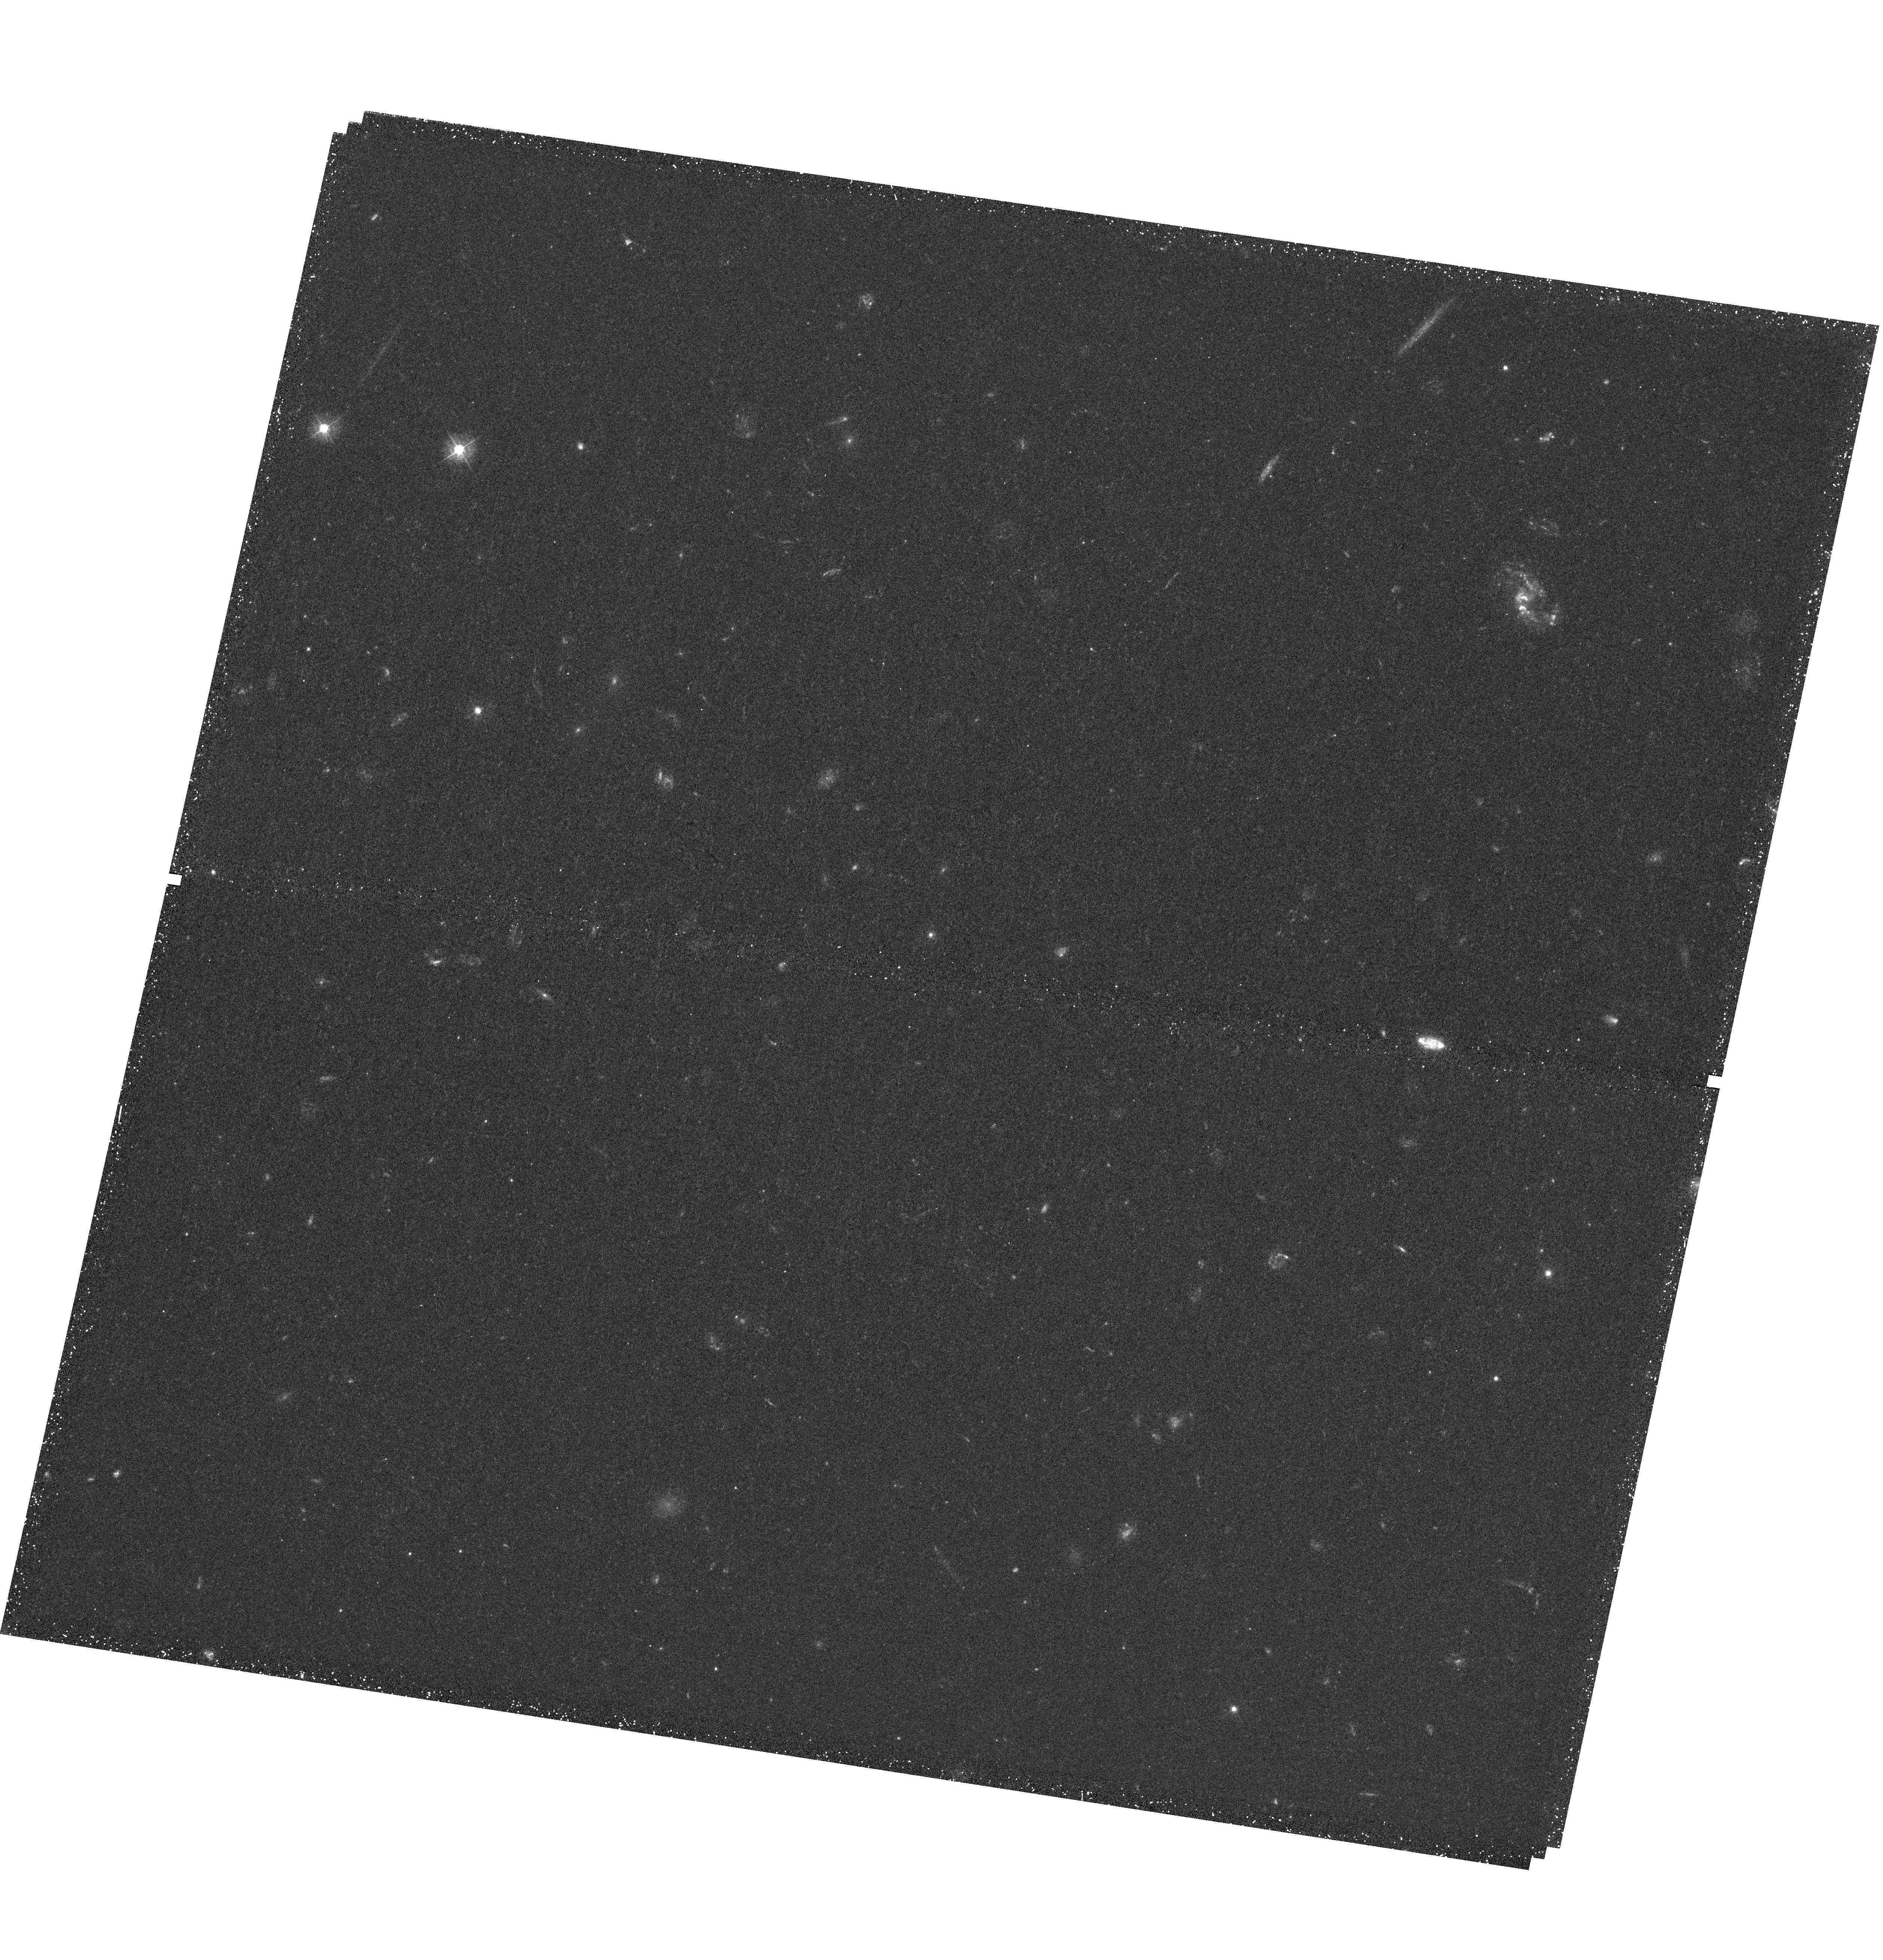
Target: SG1120-12B
Instrument: WFC3/UVIS
Filter: F390W
Exposure: 44 min
Observation ID: hst_12470_07_wfc3_uvis_f390w_ibrg07

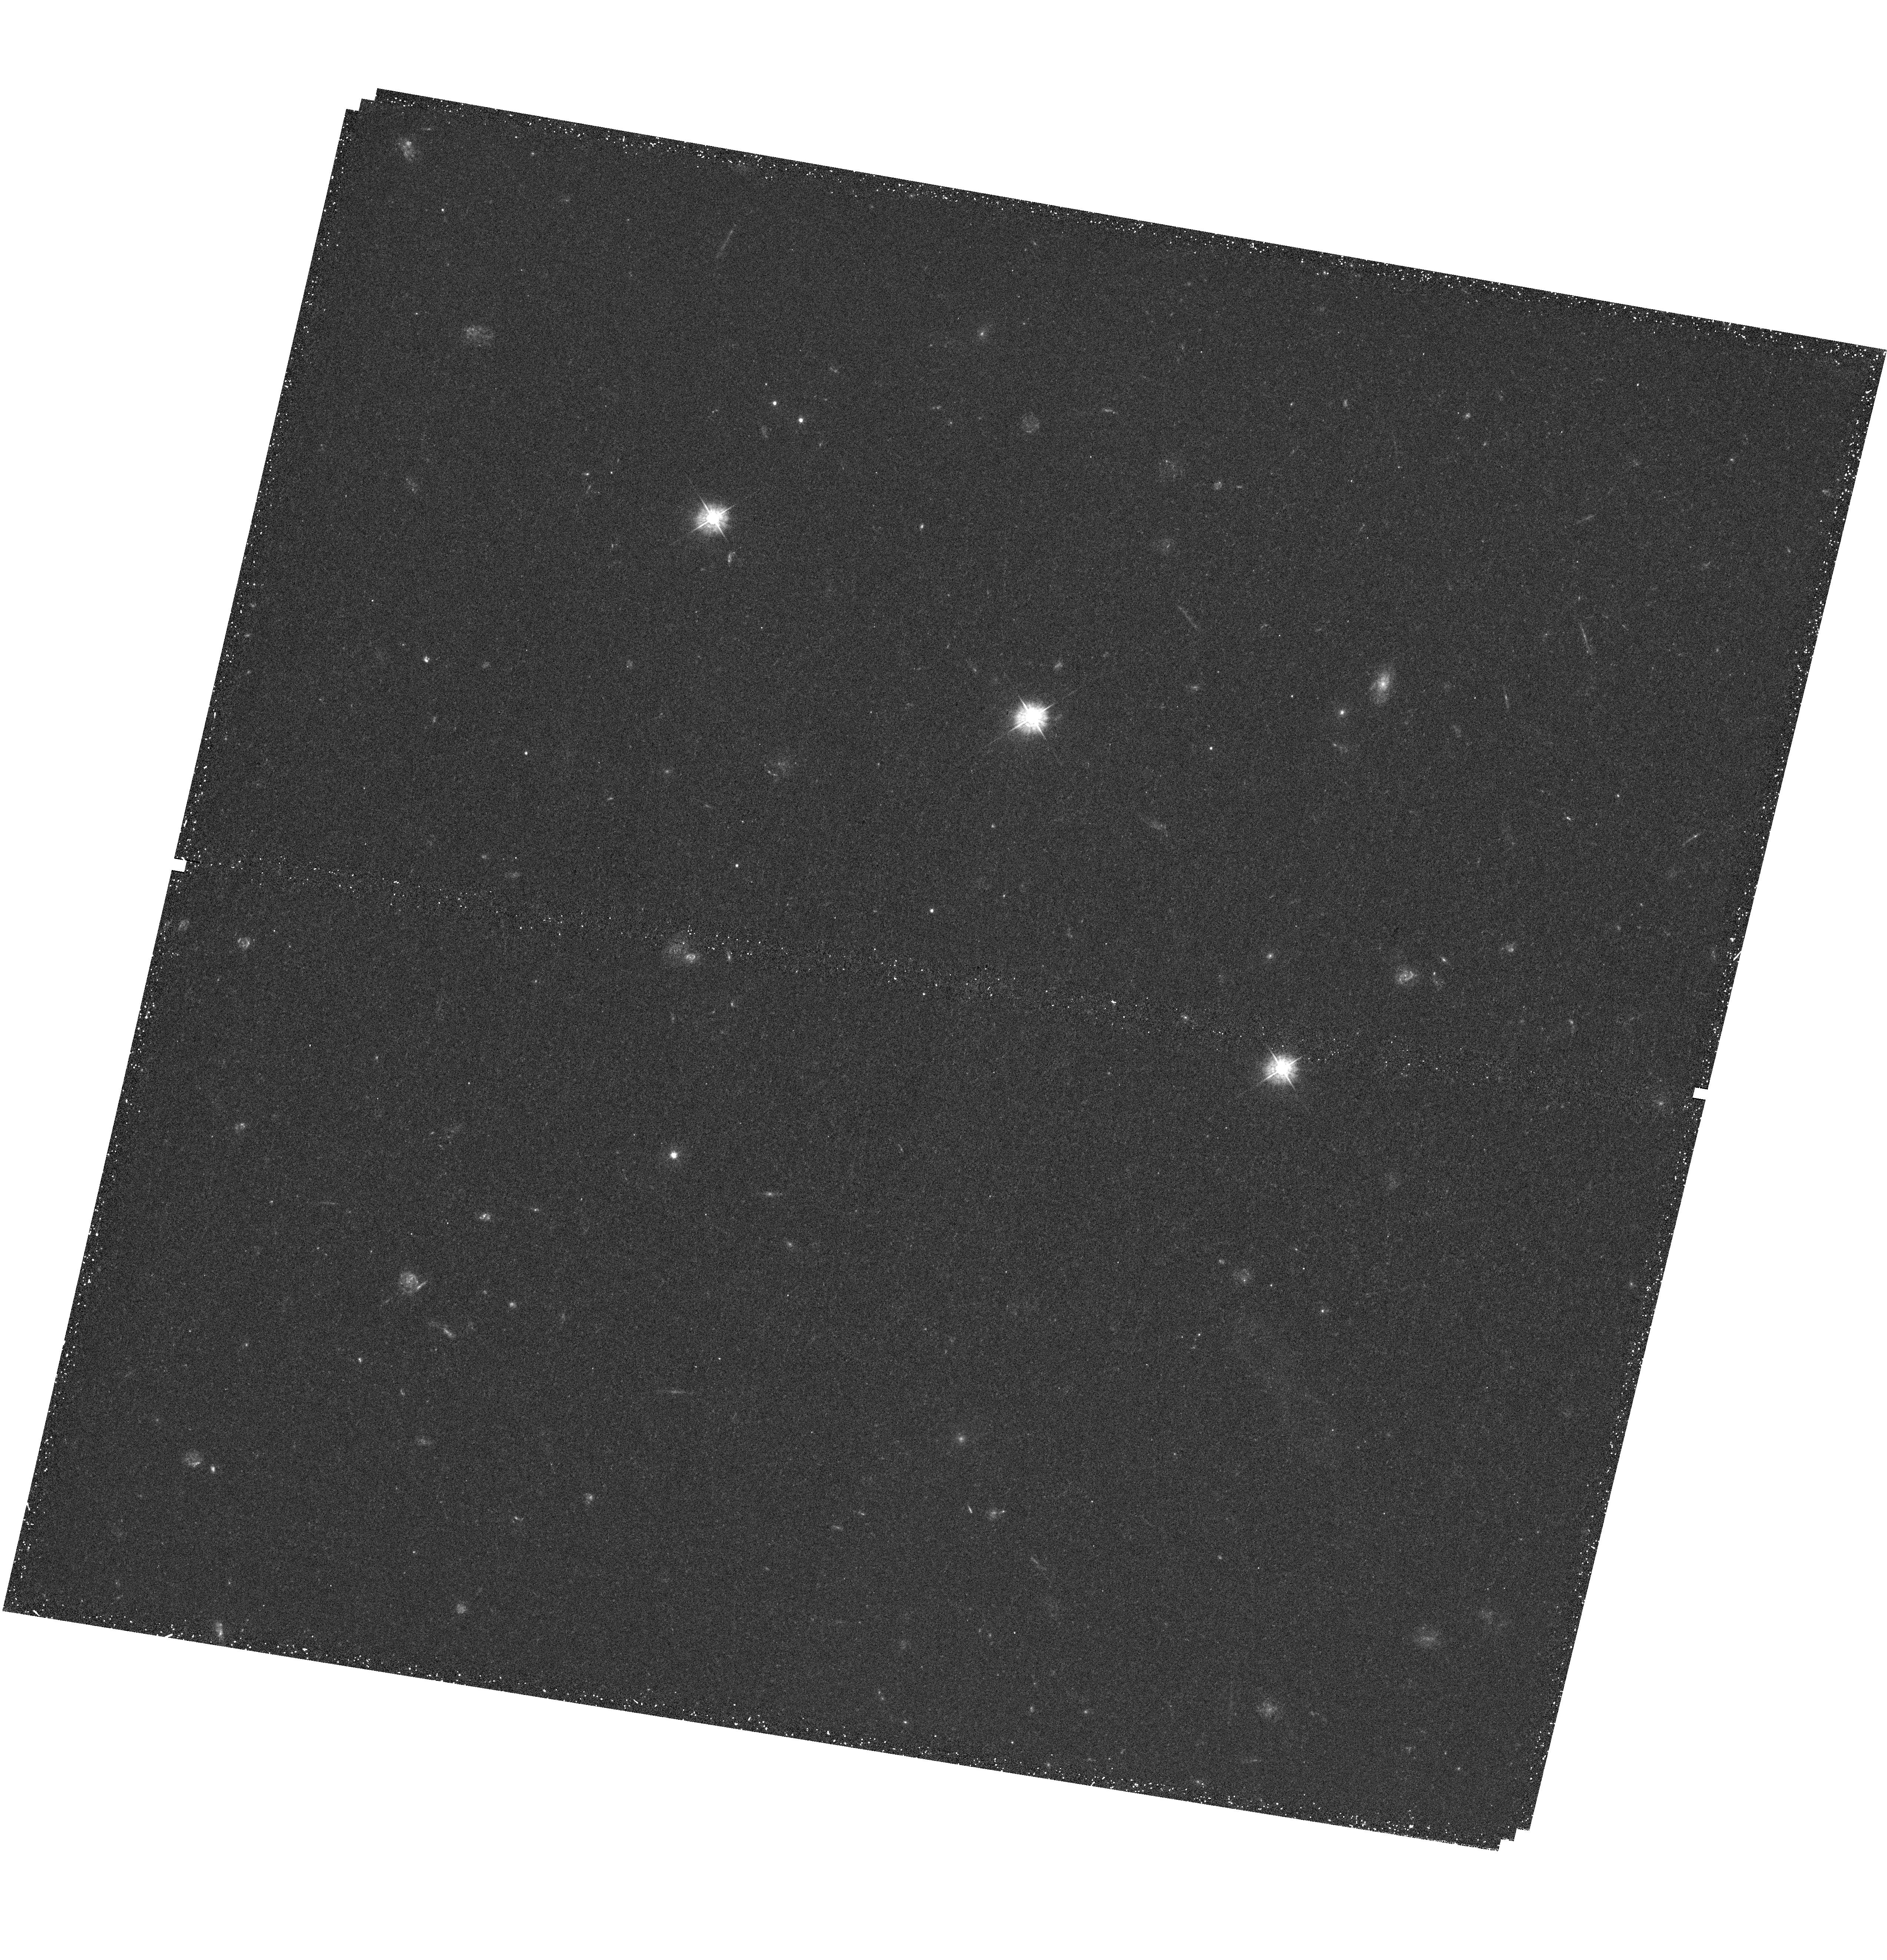
Target: SG1120-12A
Instrument: WFC3/UVIS
Filter: F390W
Exposure: 44 min
Observation ID: hst_12470_14_wfc3_uvis_f390w_ibrg14

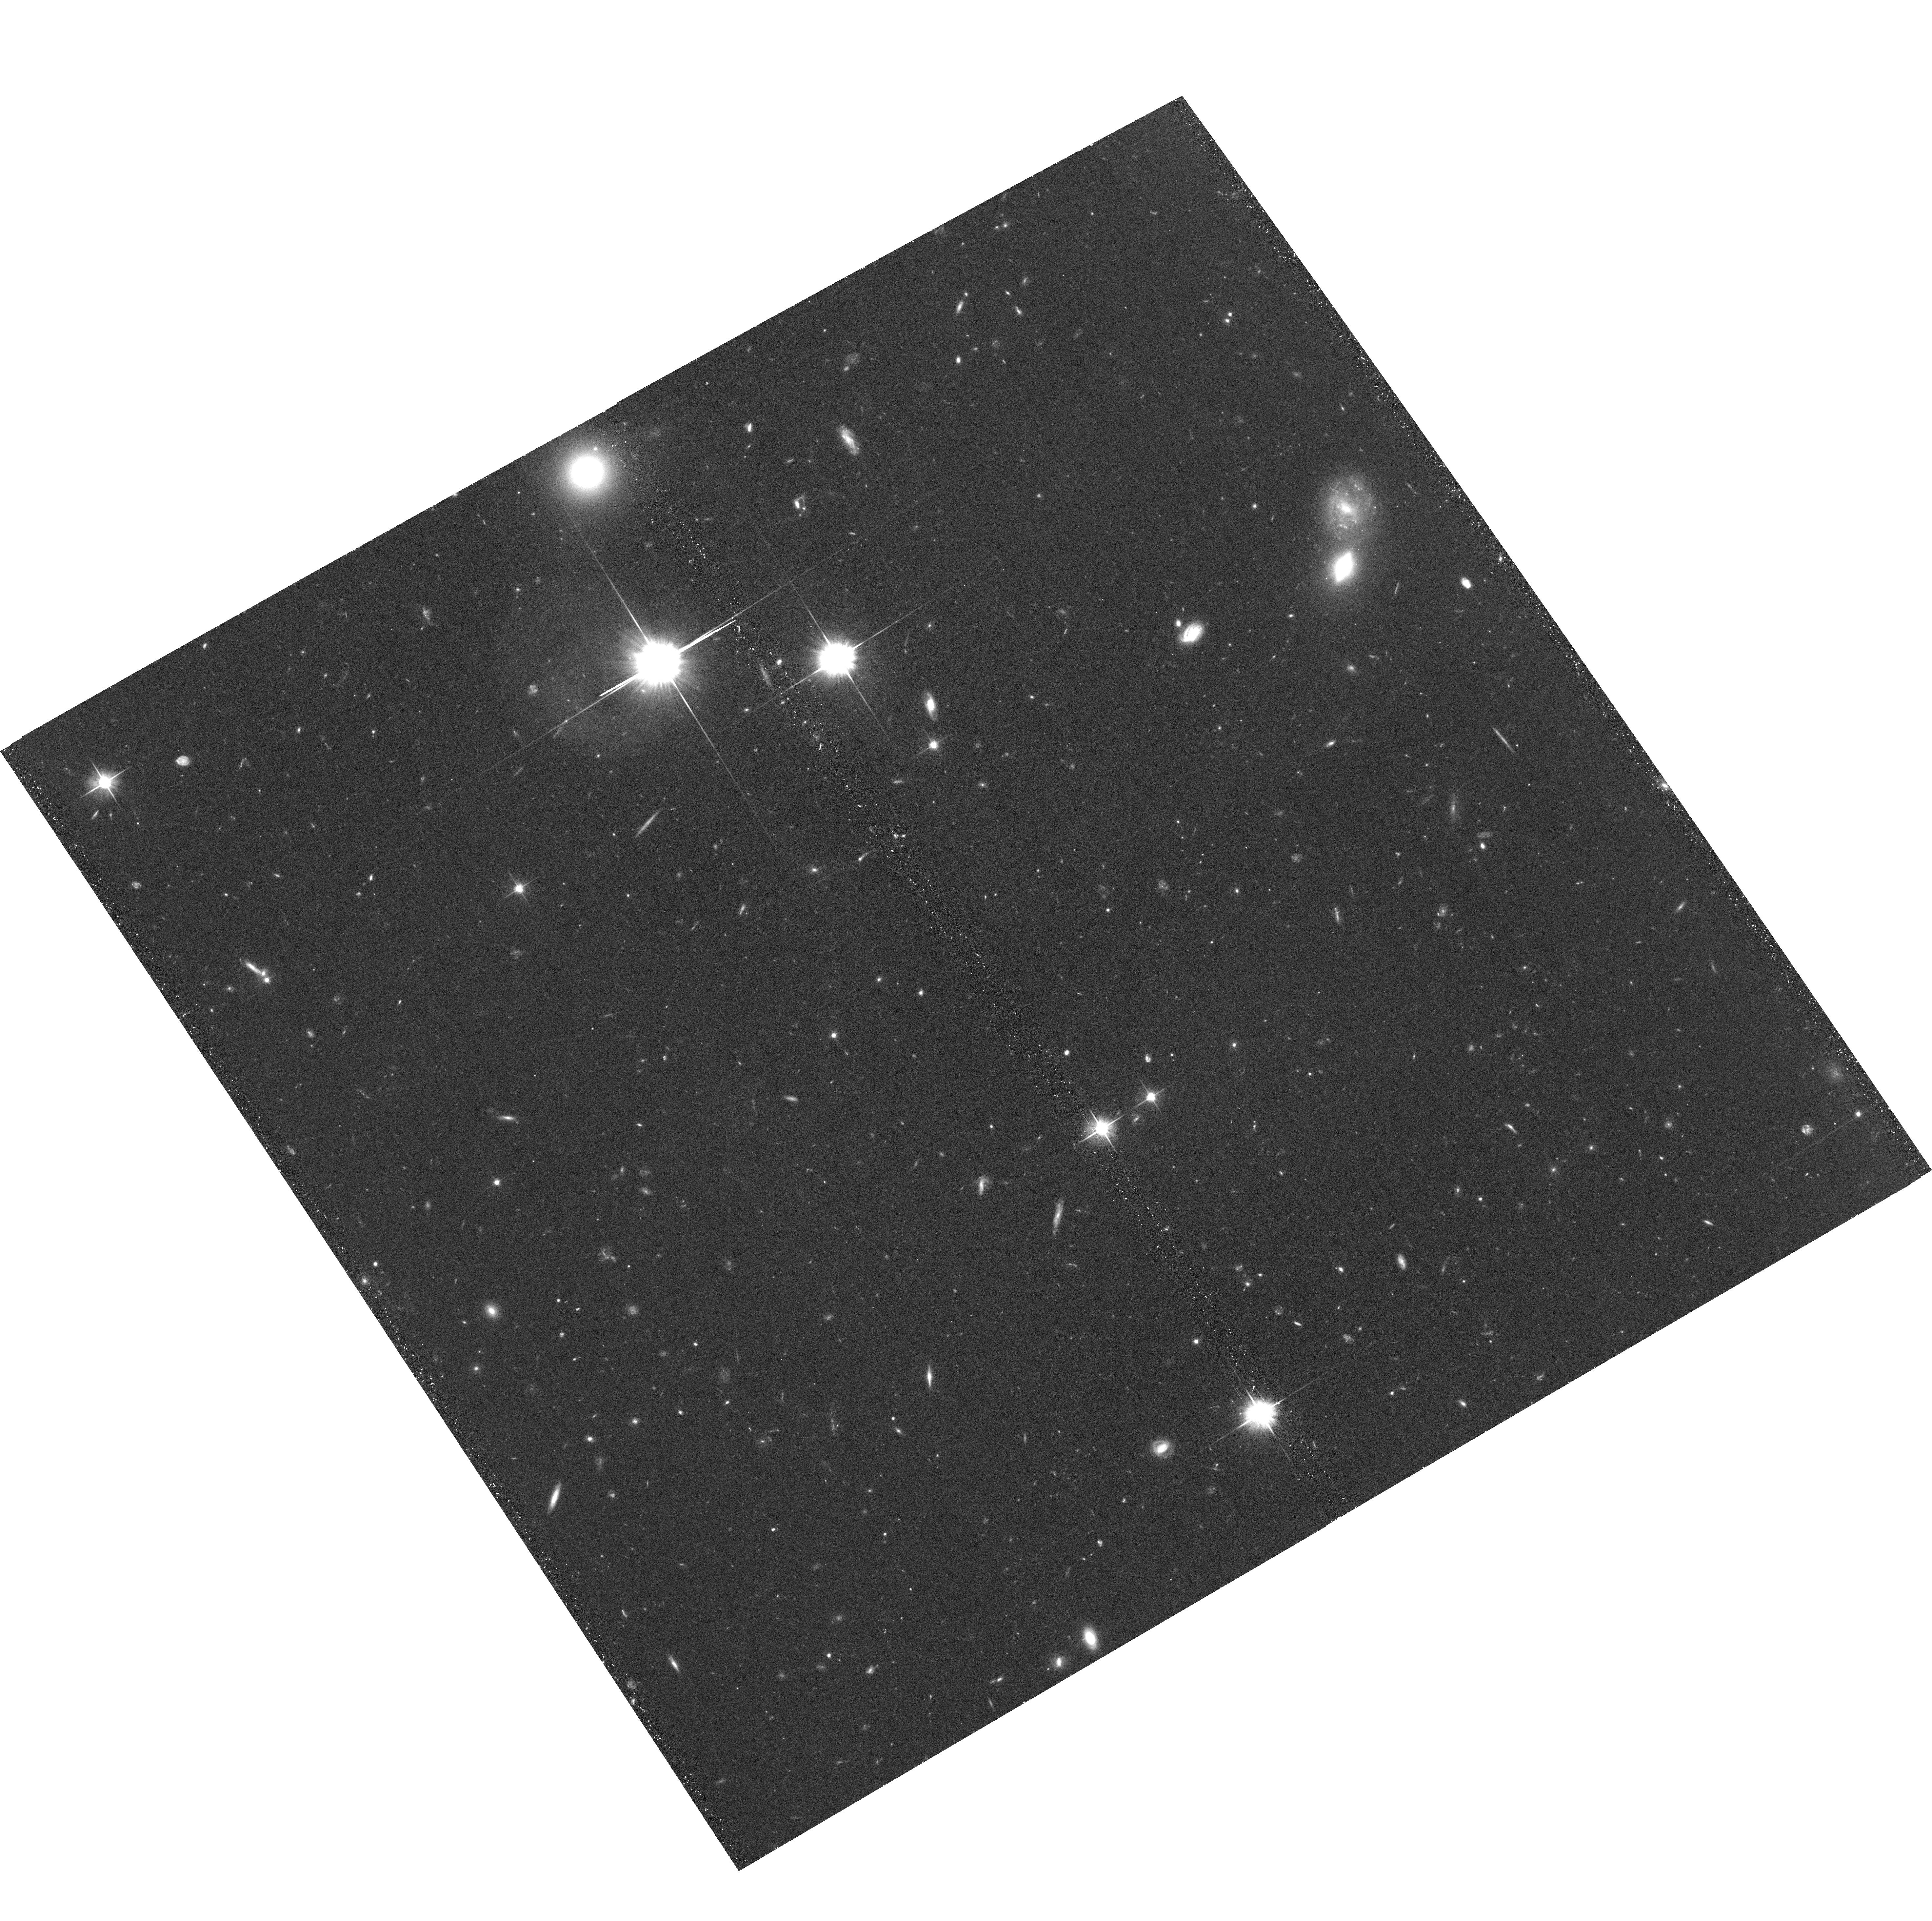
Target: SG1120-12A
Instrument: ACS/WFC
Filter: F606W
Exposure: 36 min
Observation ID: hst_12470_14_acs_wfc_f606w_jbrg14

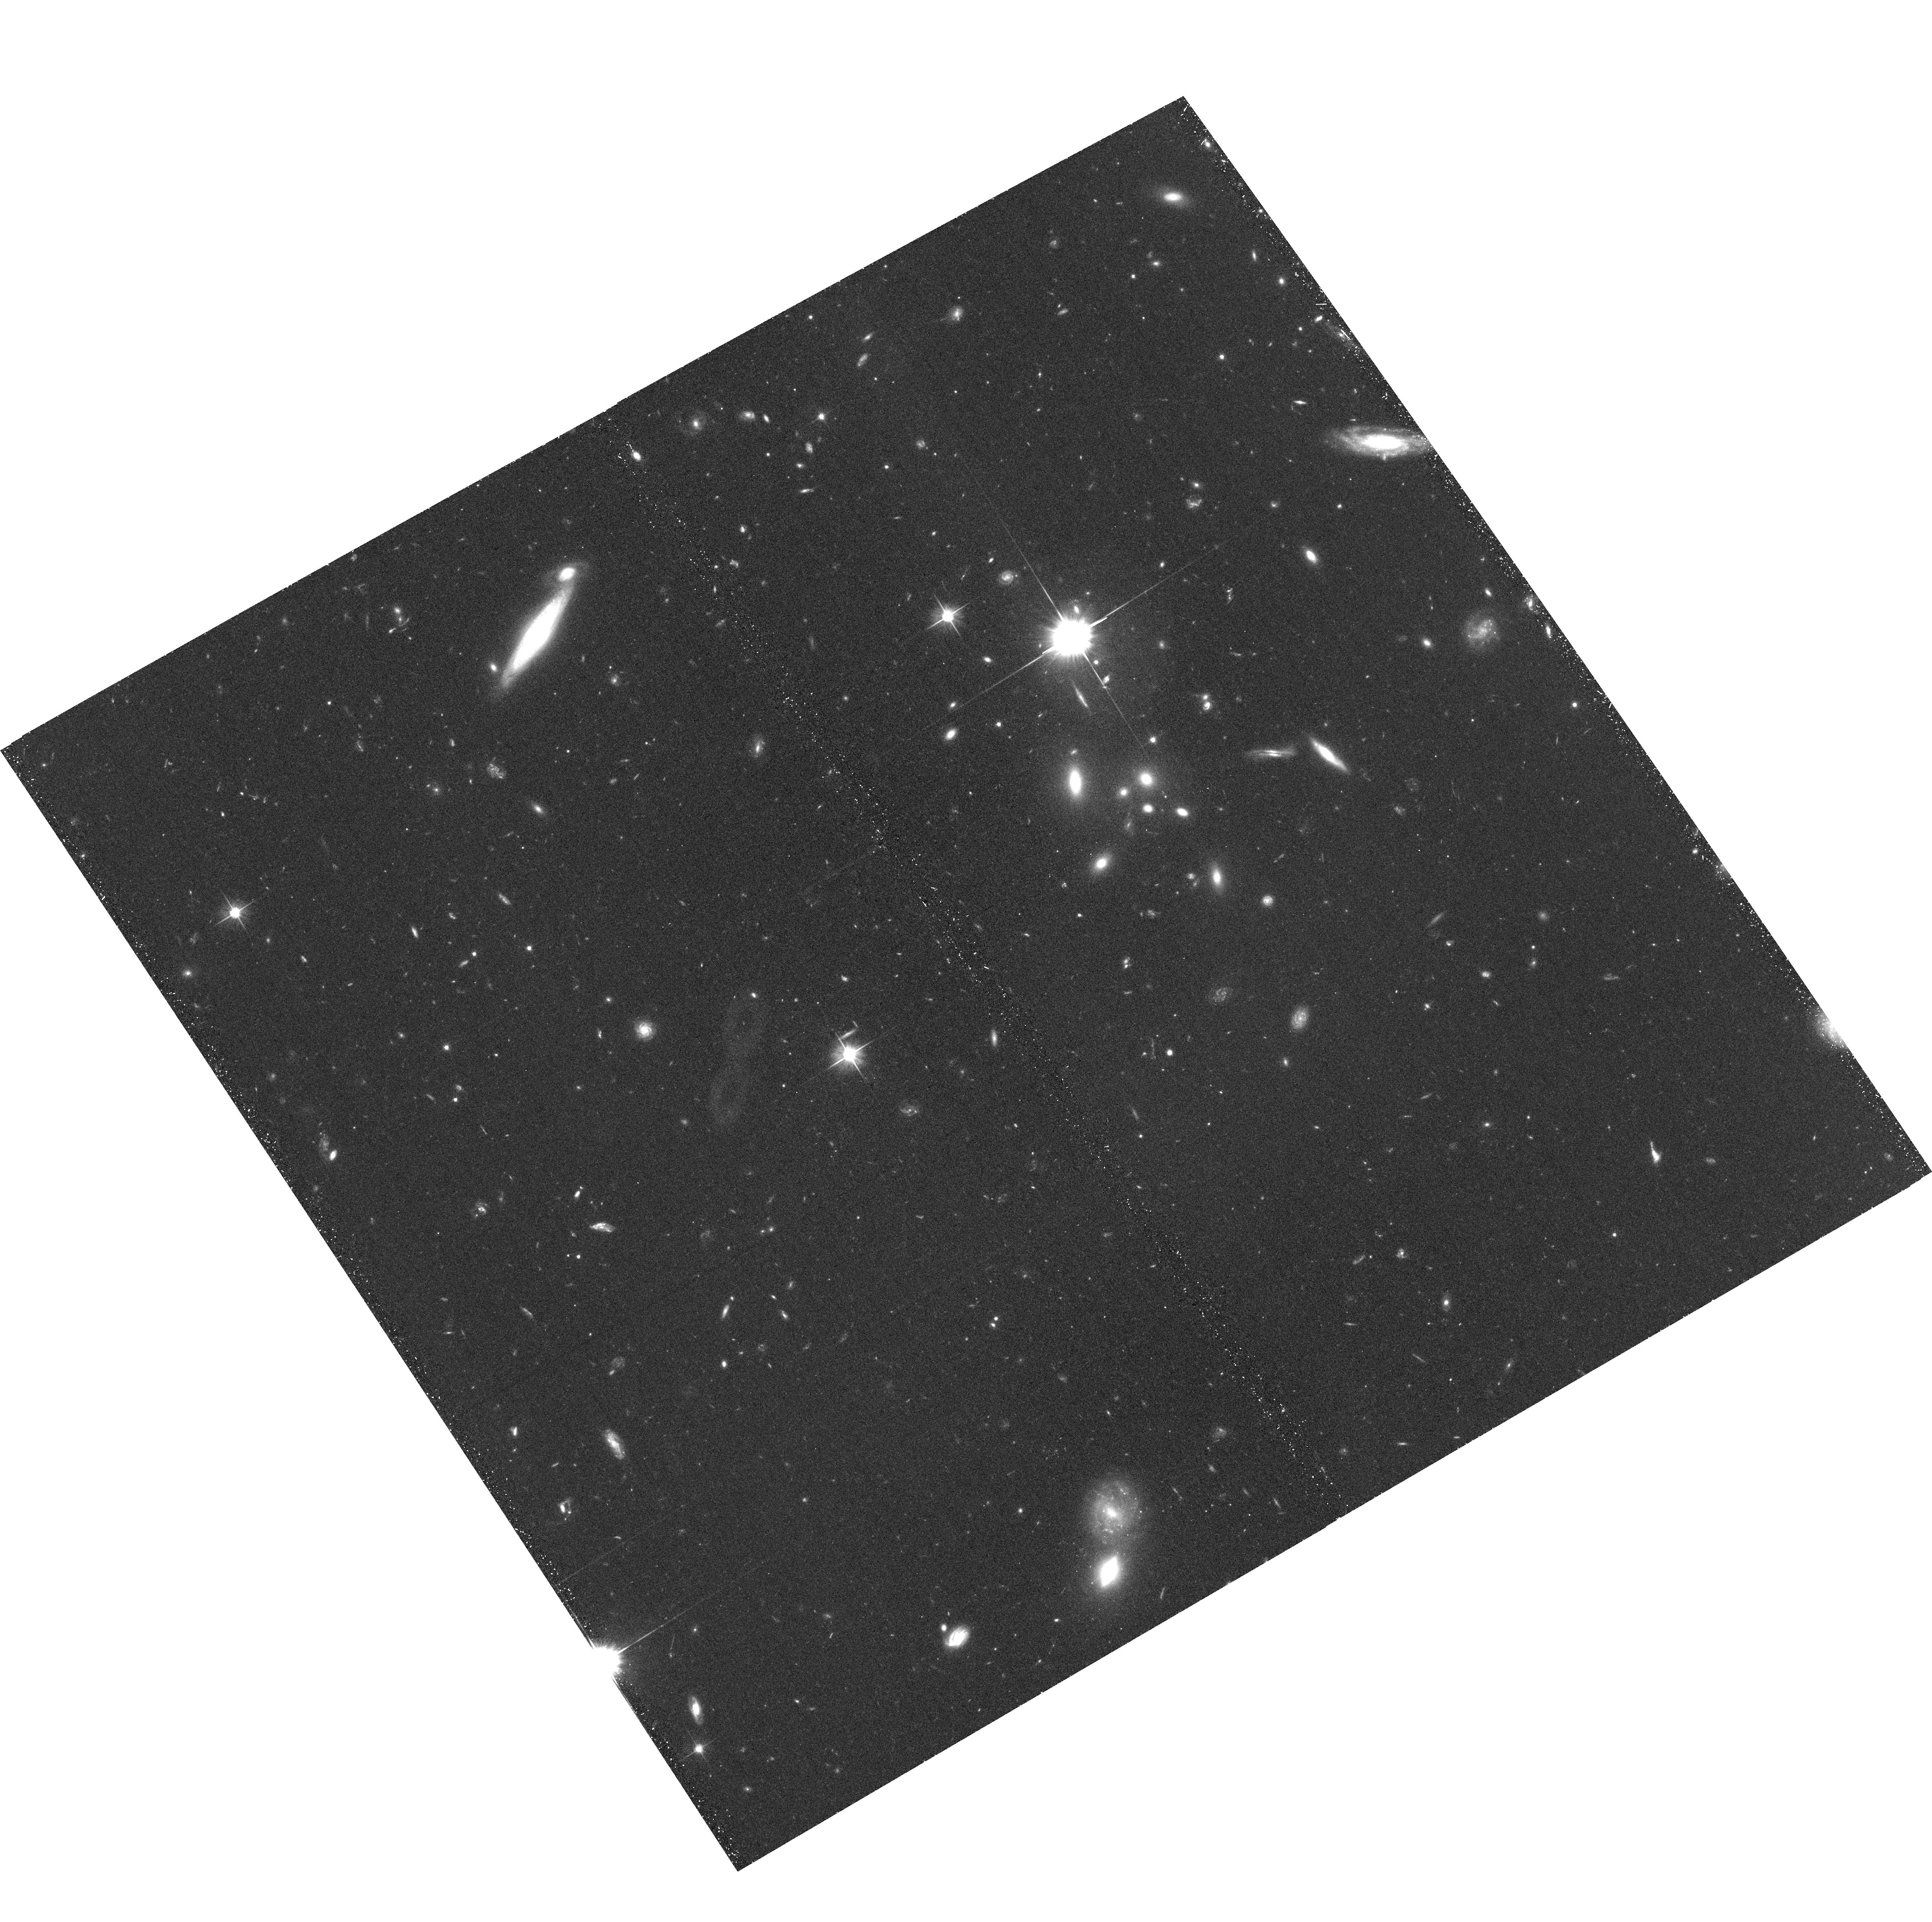
Target: SG1120-12A
Instrument: ACS/WFC
Filter: F606W
Exposure: 36 min
Observation ID: hst_12470_16_acs_wfc_f606w_jbrg16

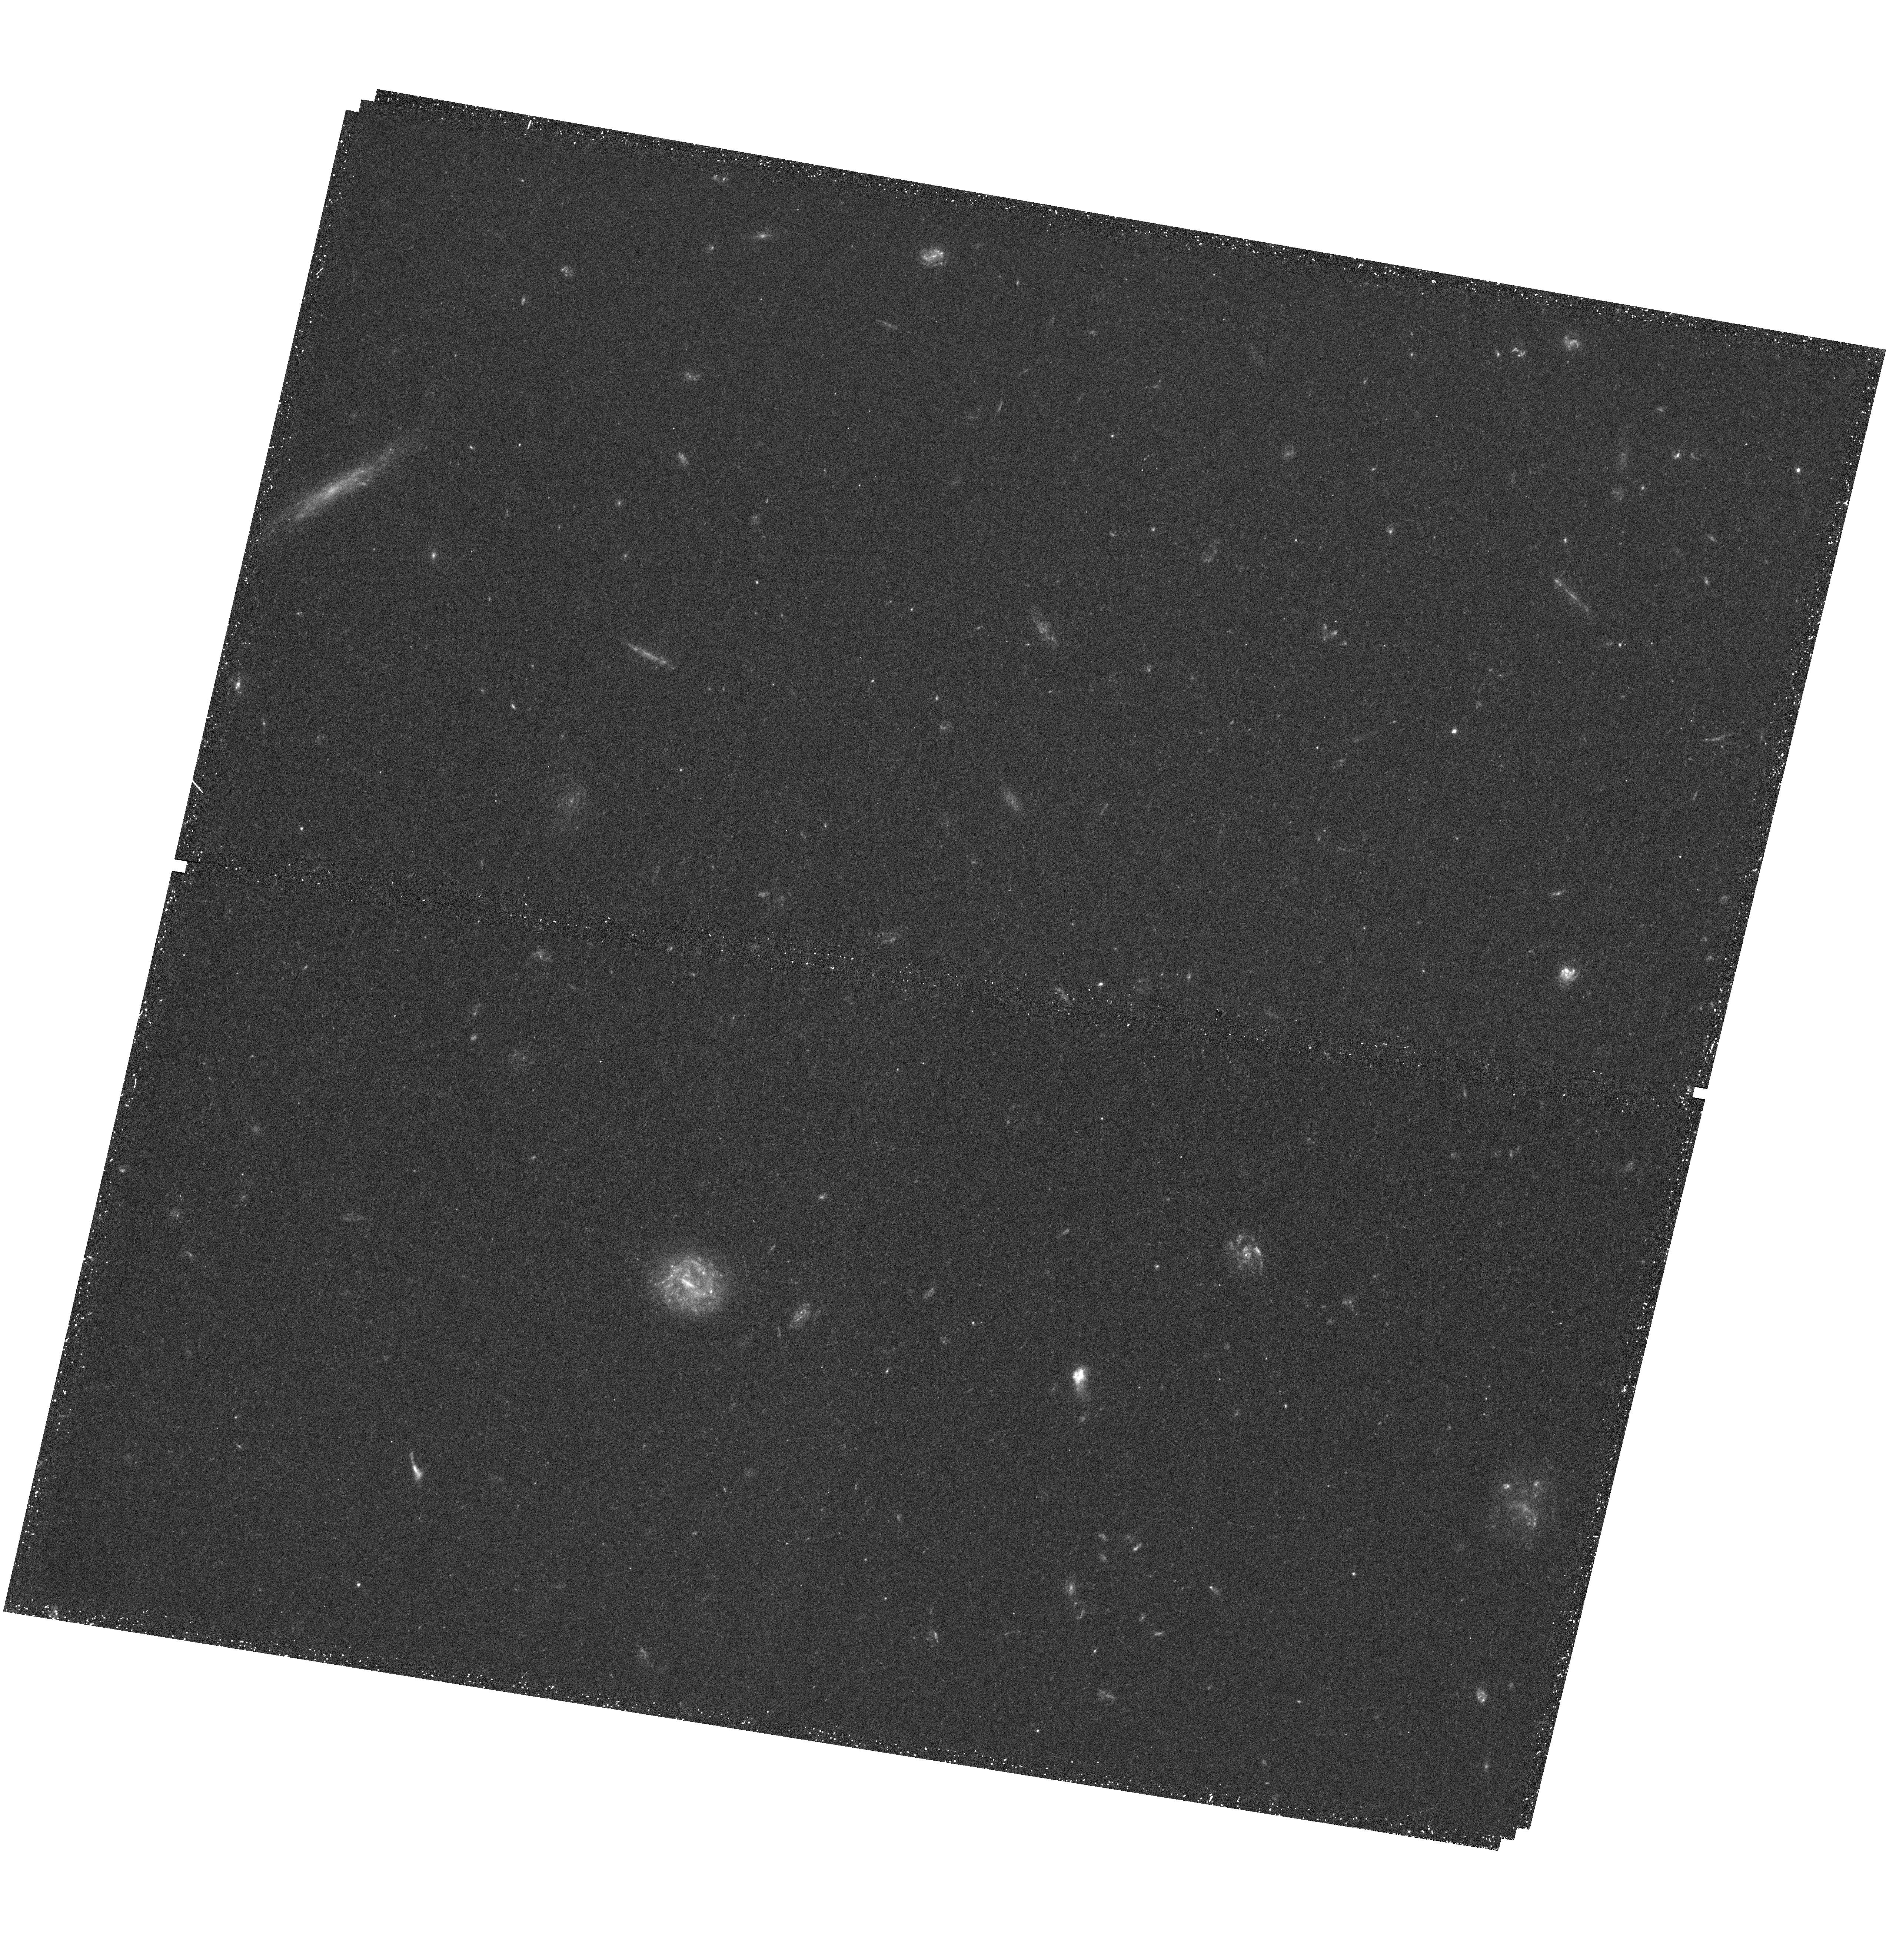
Target: SG1120-12A
Instrument: WFC3/UVIS
Filter: F390W
Exposure: 44 min
Observation ID: hst_12470_13_wfc3_uvis_f390w_ibrg13

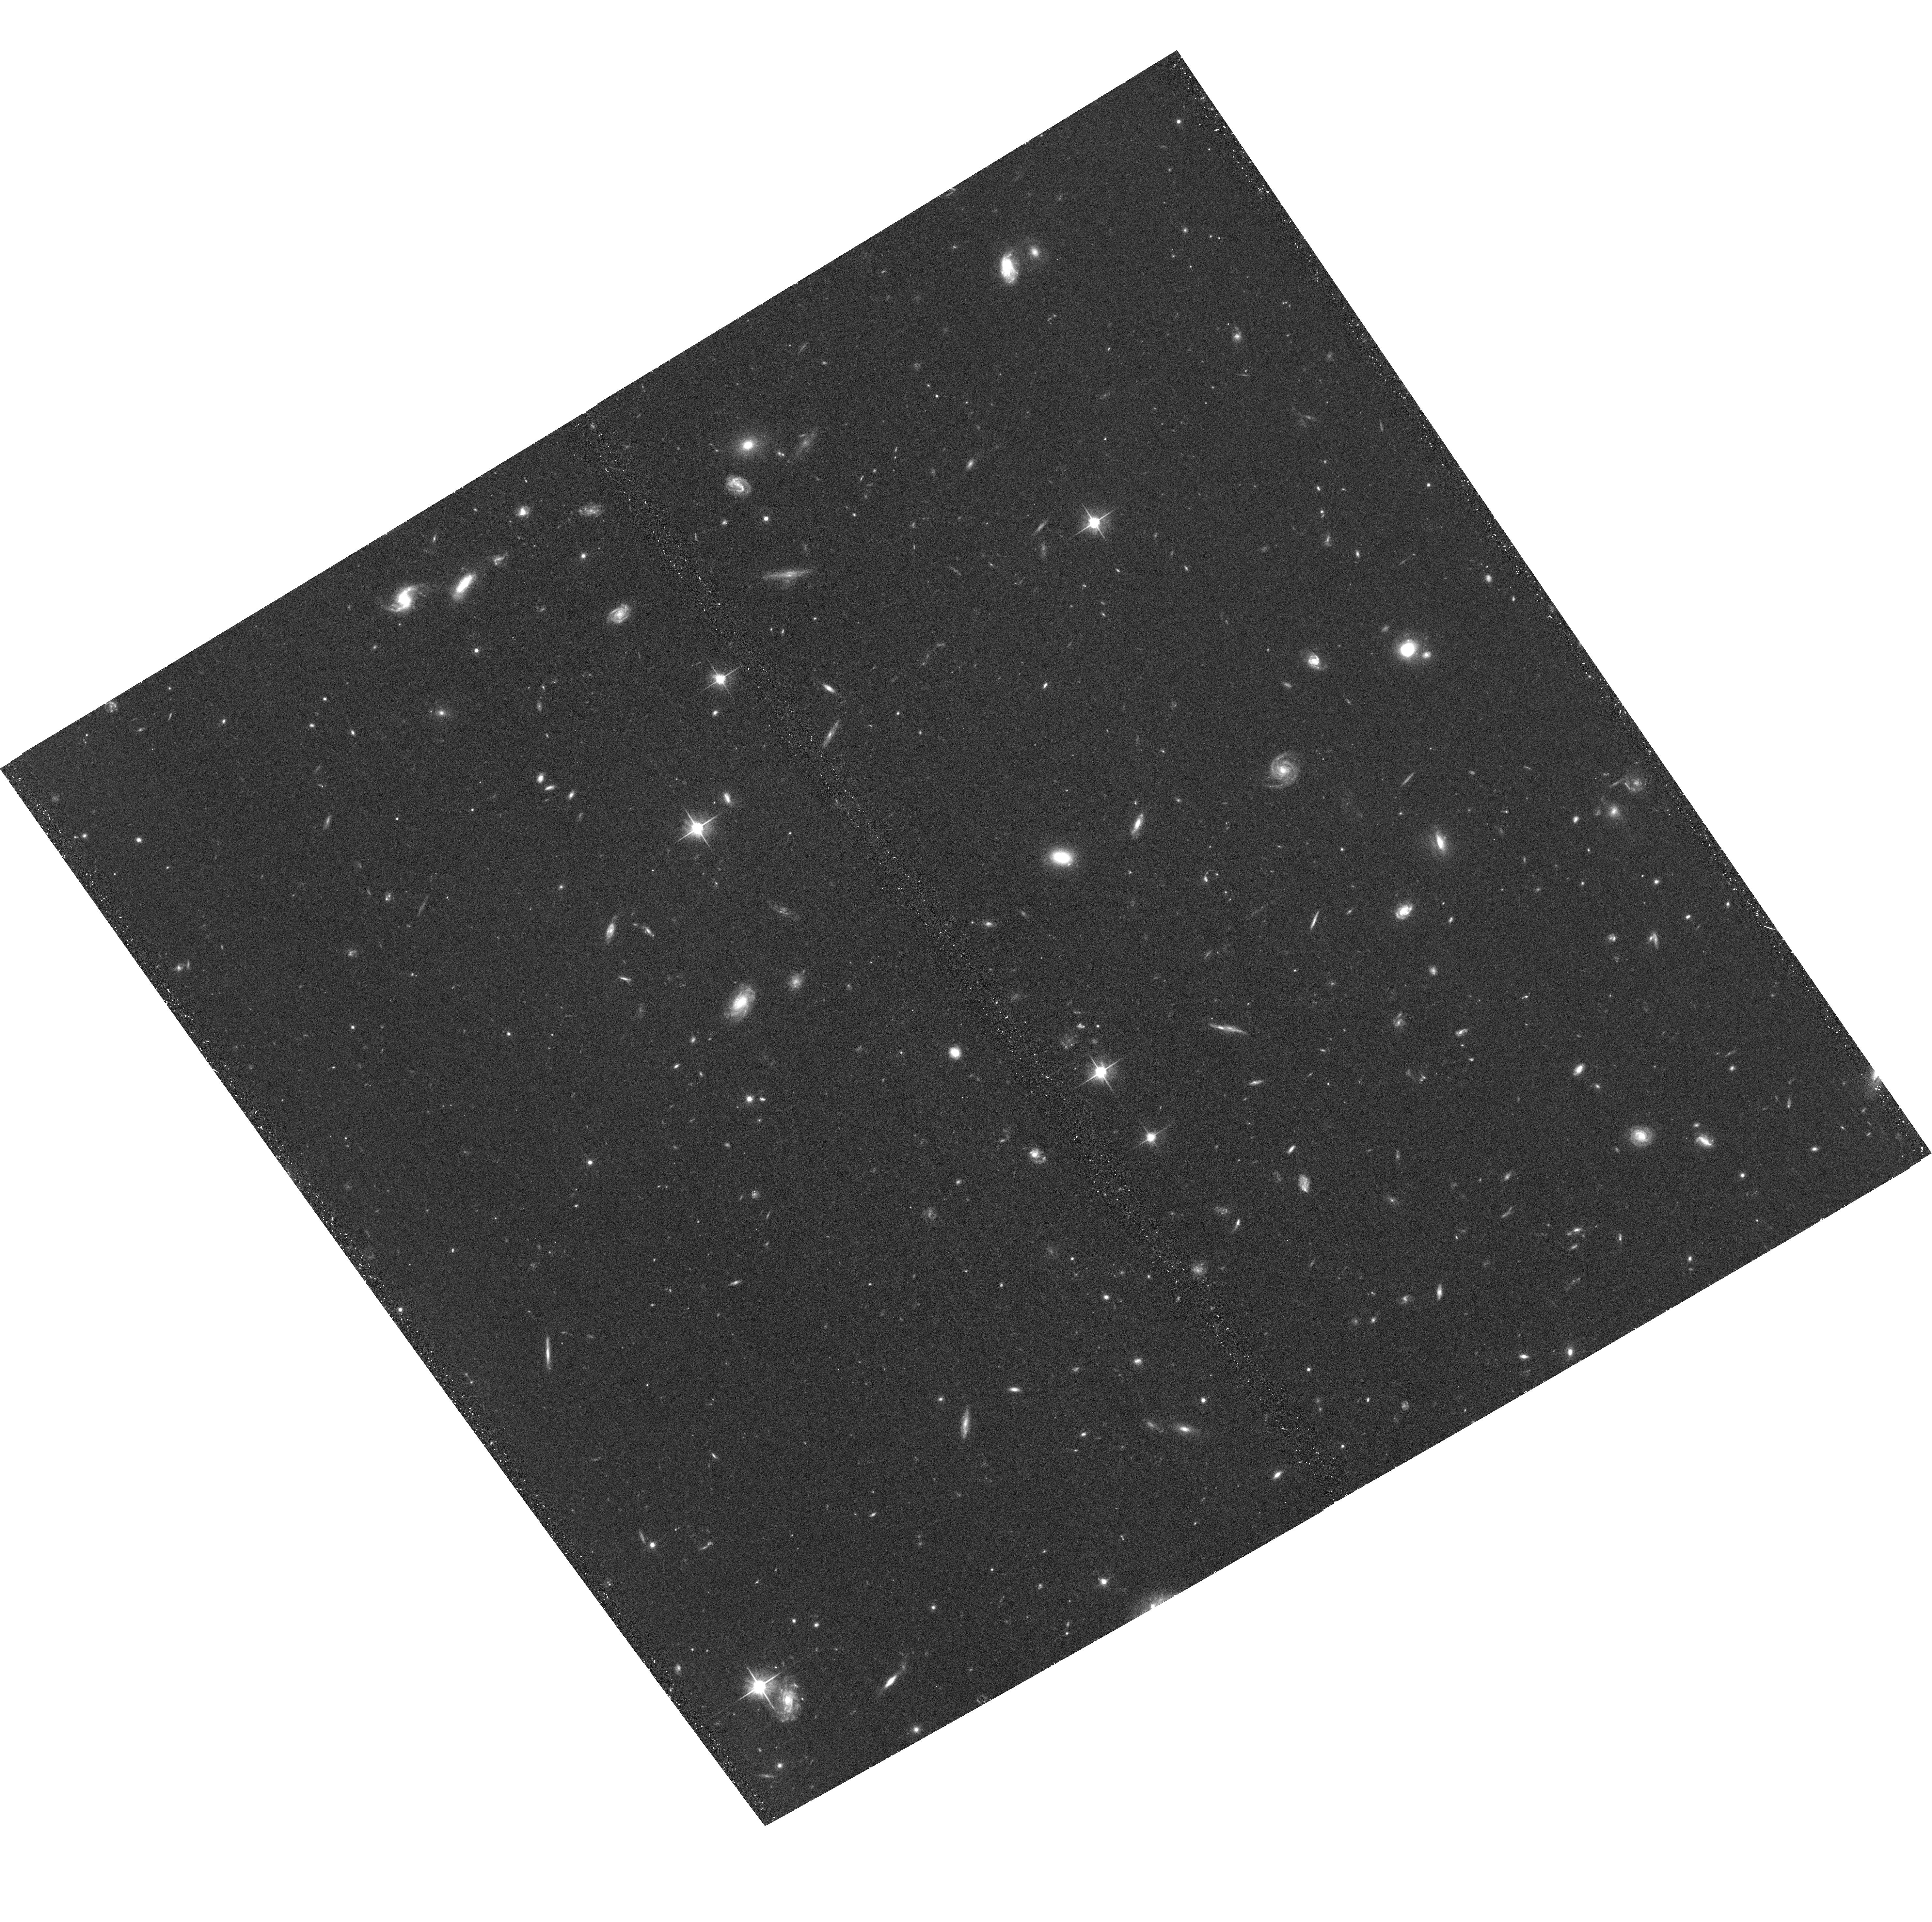
Target: SG1120-12B
Instrument: ACS/WFC
Filter: F606W
Exposure: 36 min
Observation ID: hst_12470_07_acs_wfc_f606w_jbrg07

Super-Group 1120-1202: A Unique Laboratory for Tracing Galaxy Evolution in an Assembling Cluster at z=0.37 (PI: Tran, Kim-Vy)

We propose to obtain WFC3 F390W imaging of the super-group 1120-1202 that, combined with our existing ACS F814W mosaic, will provide the first high resolution color maps of >150 confirmed group galaxies at z~0.37. SG1120 is composed of 4 distinct groups collapsing into a Coma-like cluster, thus SG1120 is a unique laboratory for pinpointing where star formation in individual galaxies is triggered/quenched and identifying the driving physical mechanism. SG1120 members include major mergers, infalling galaxies, >50 IR-bright members, multiple Active Galactic Nuclei (AGN), and ~30 star-forming members with broad optical line-widths corresponding to velocities of 200-2000 km/s. SG1120's diverse population makes it particularly well-suited for tracing the interplay between environment, star formation, AGN, gas outflows, and morphological evolution. Only WFC3 F390W provides the blue wavelength coverage and high spatial resolution needed to (1) resolve compact star-forming regions; (2) separate colors of the bulge/disk components; and (3) measure color gradients, and so test for differences in stellar age due to a variety of models proposed to drive galaxy transformation.